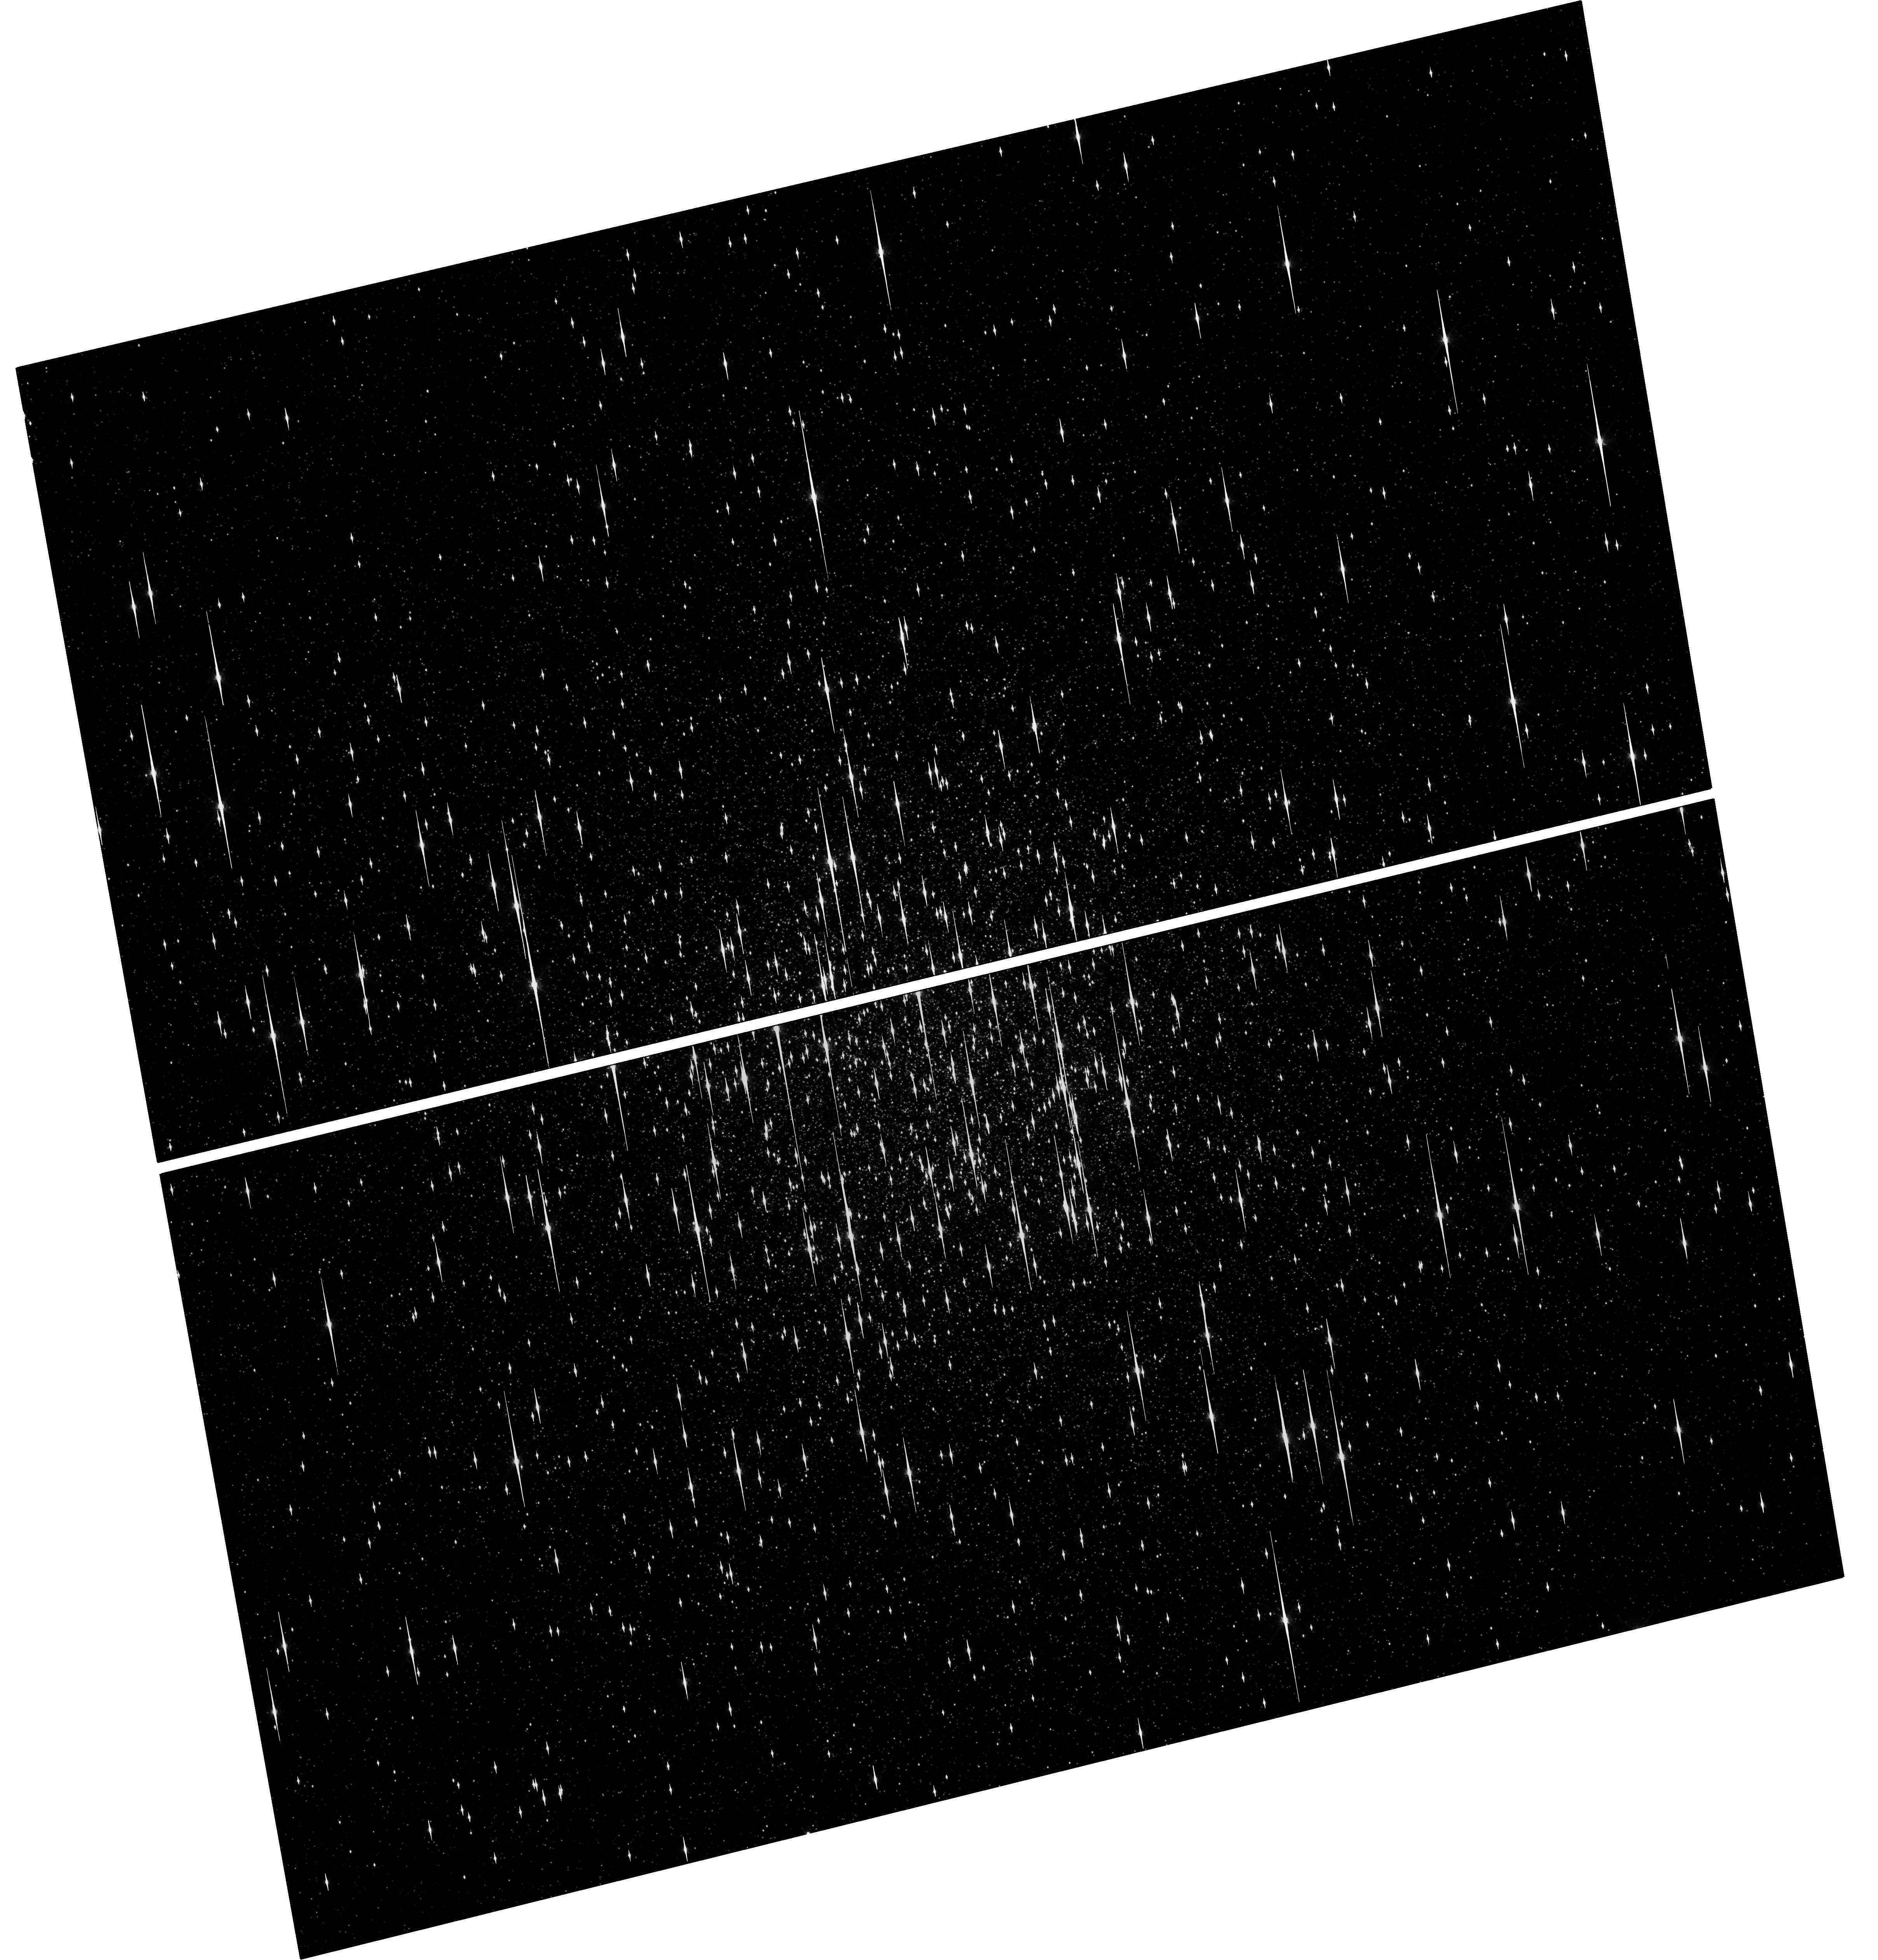
Target: NGC-104
Instrument: WFC3/UVIS
Filter: F680N
Exposure: 50 min
Observation ID: hst_14639_02_wfc3_uvis_f680n_id5v02

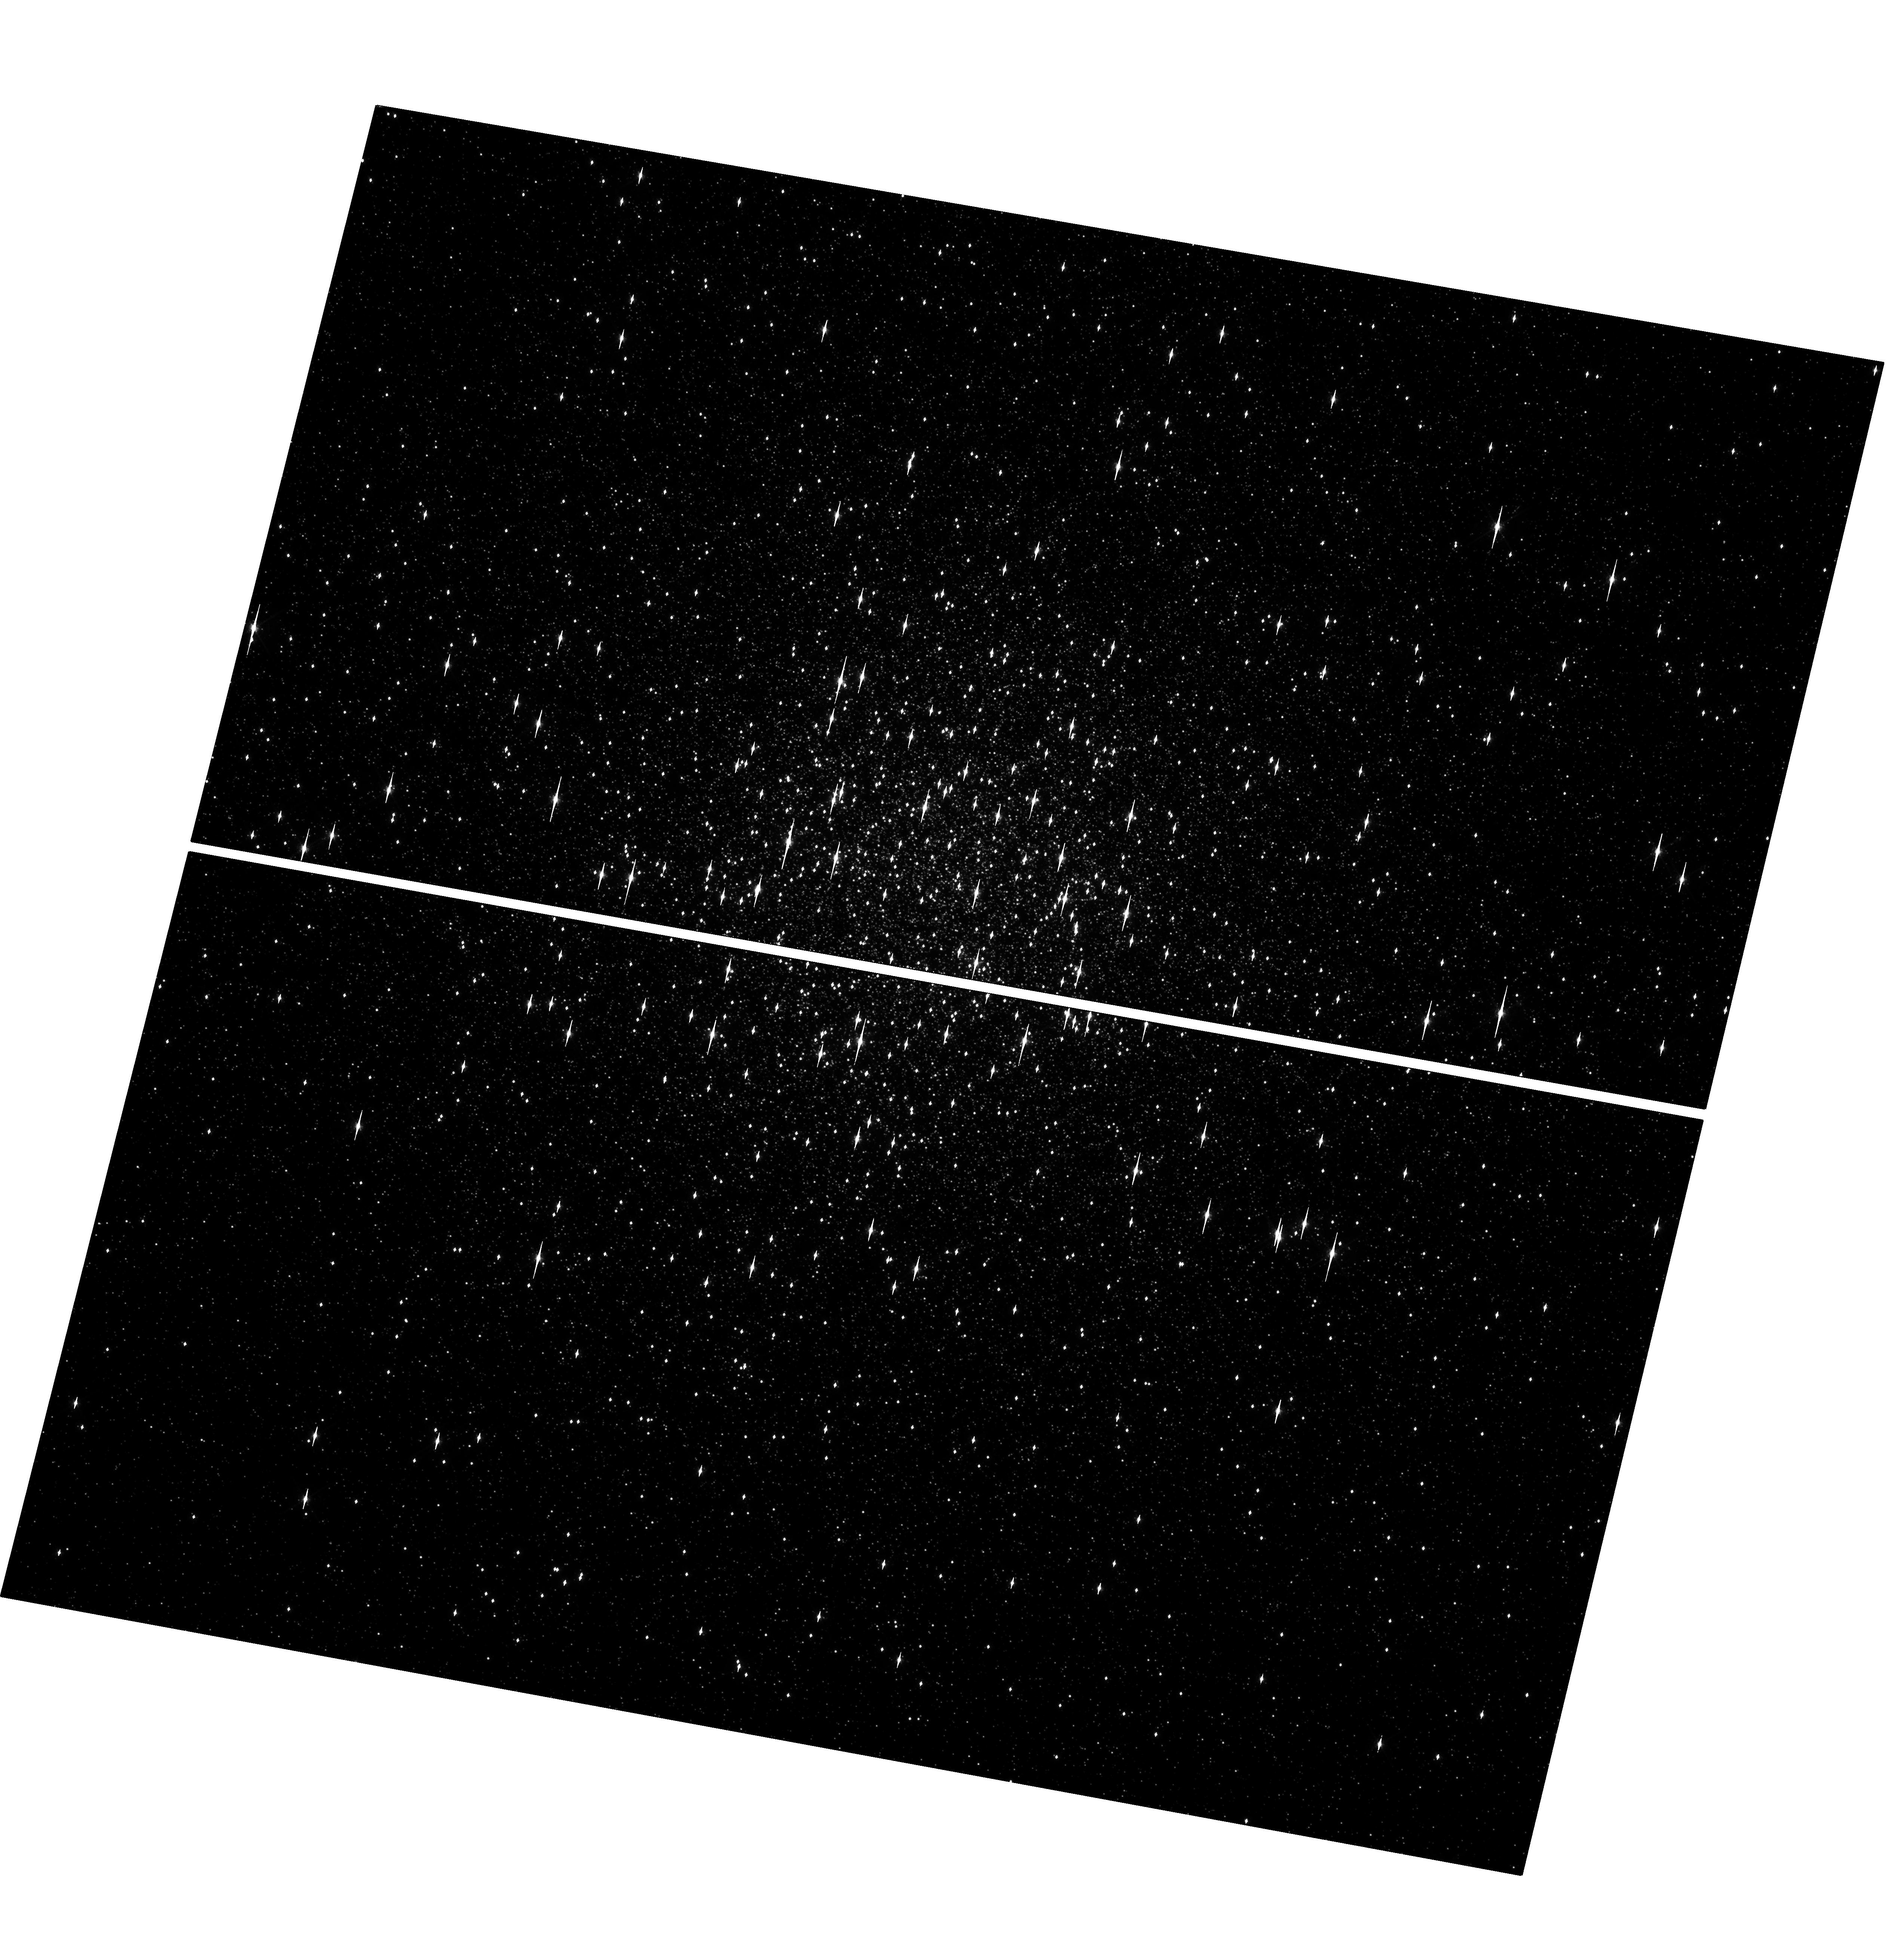
Target: NGC-104
Instrument: WFC3/UVIS
Filter: F665N
Exposure: 48 min
Observation ID: hst_14639_04_wfc3_uvis_f665n_id5v04

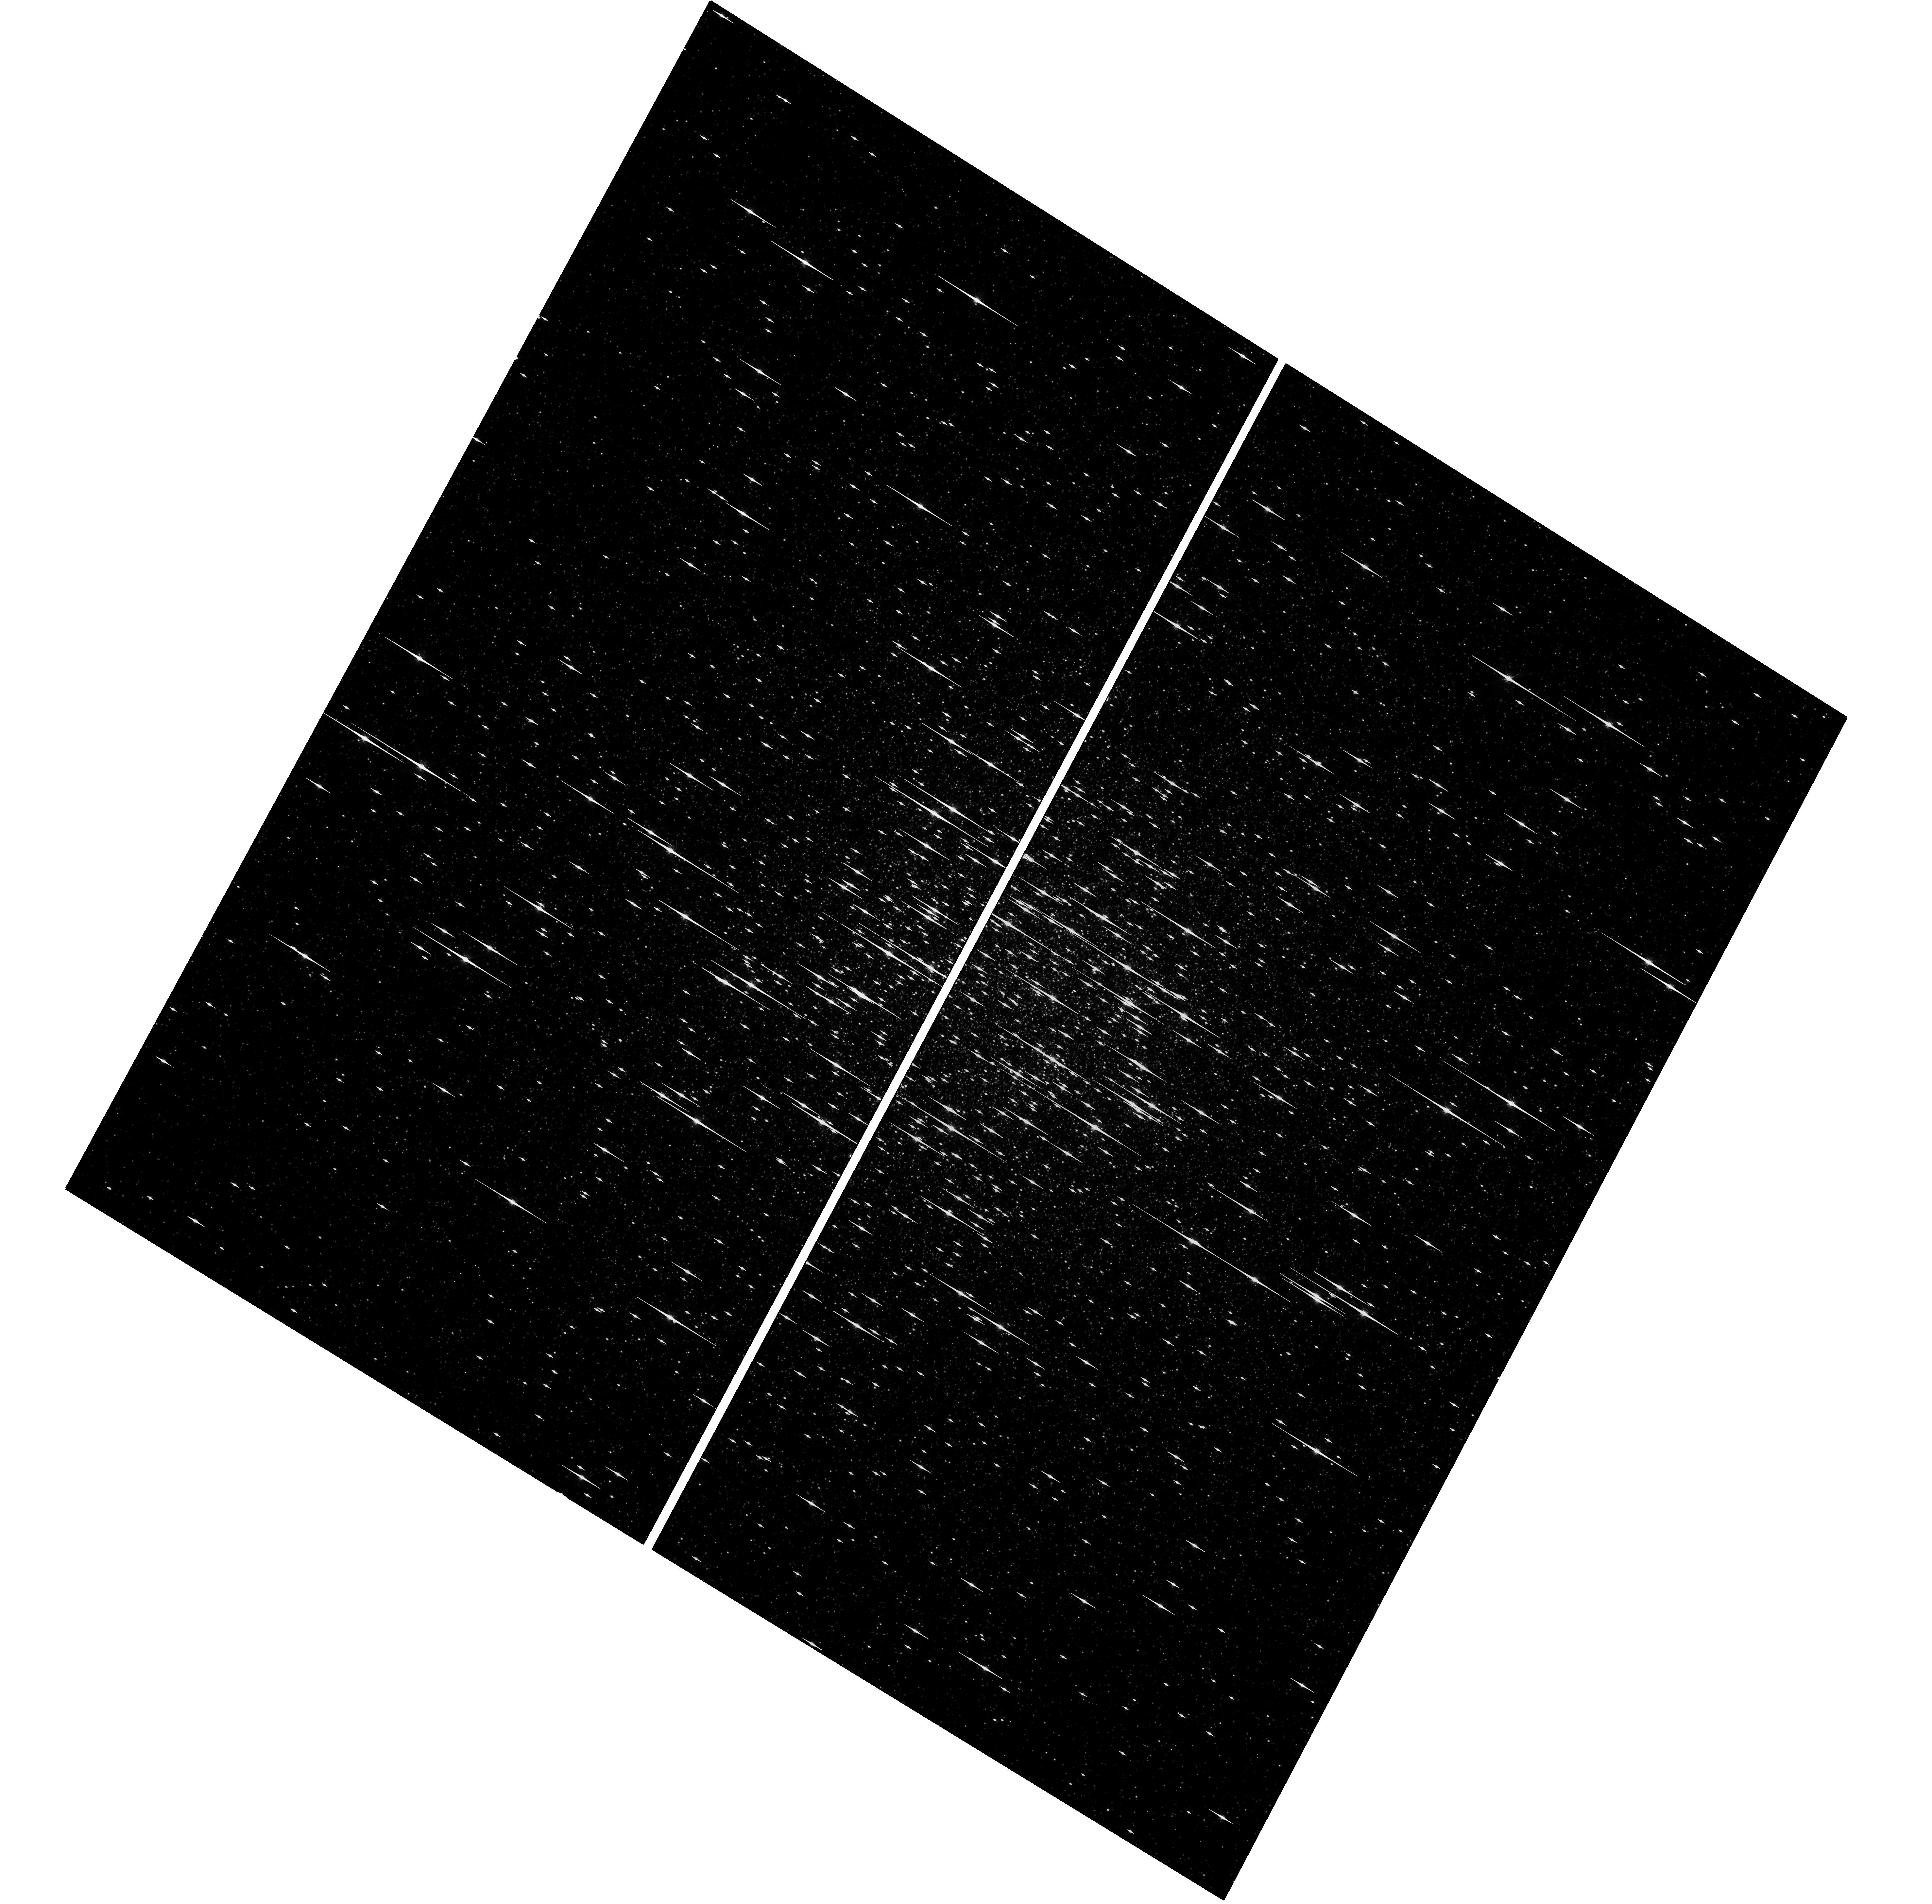
Target: NGC-104
Instrument: WFC3/UVIS
Filter: F680N
Exposure: 50 min
Observation ID: hst_14639_01_wfc3_uvis_f680n_id5v01

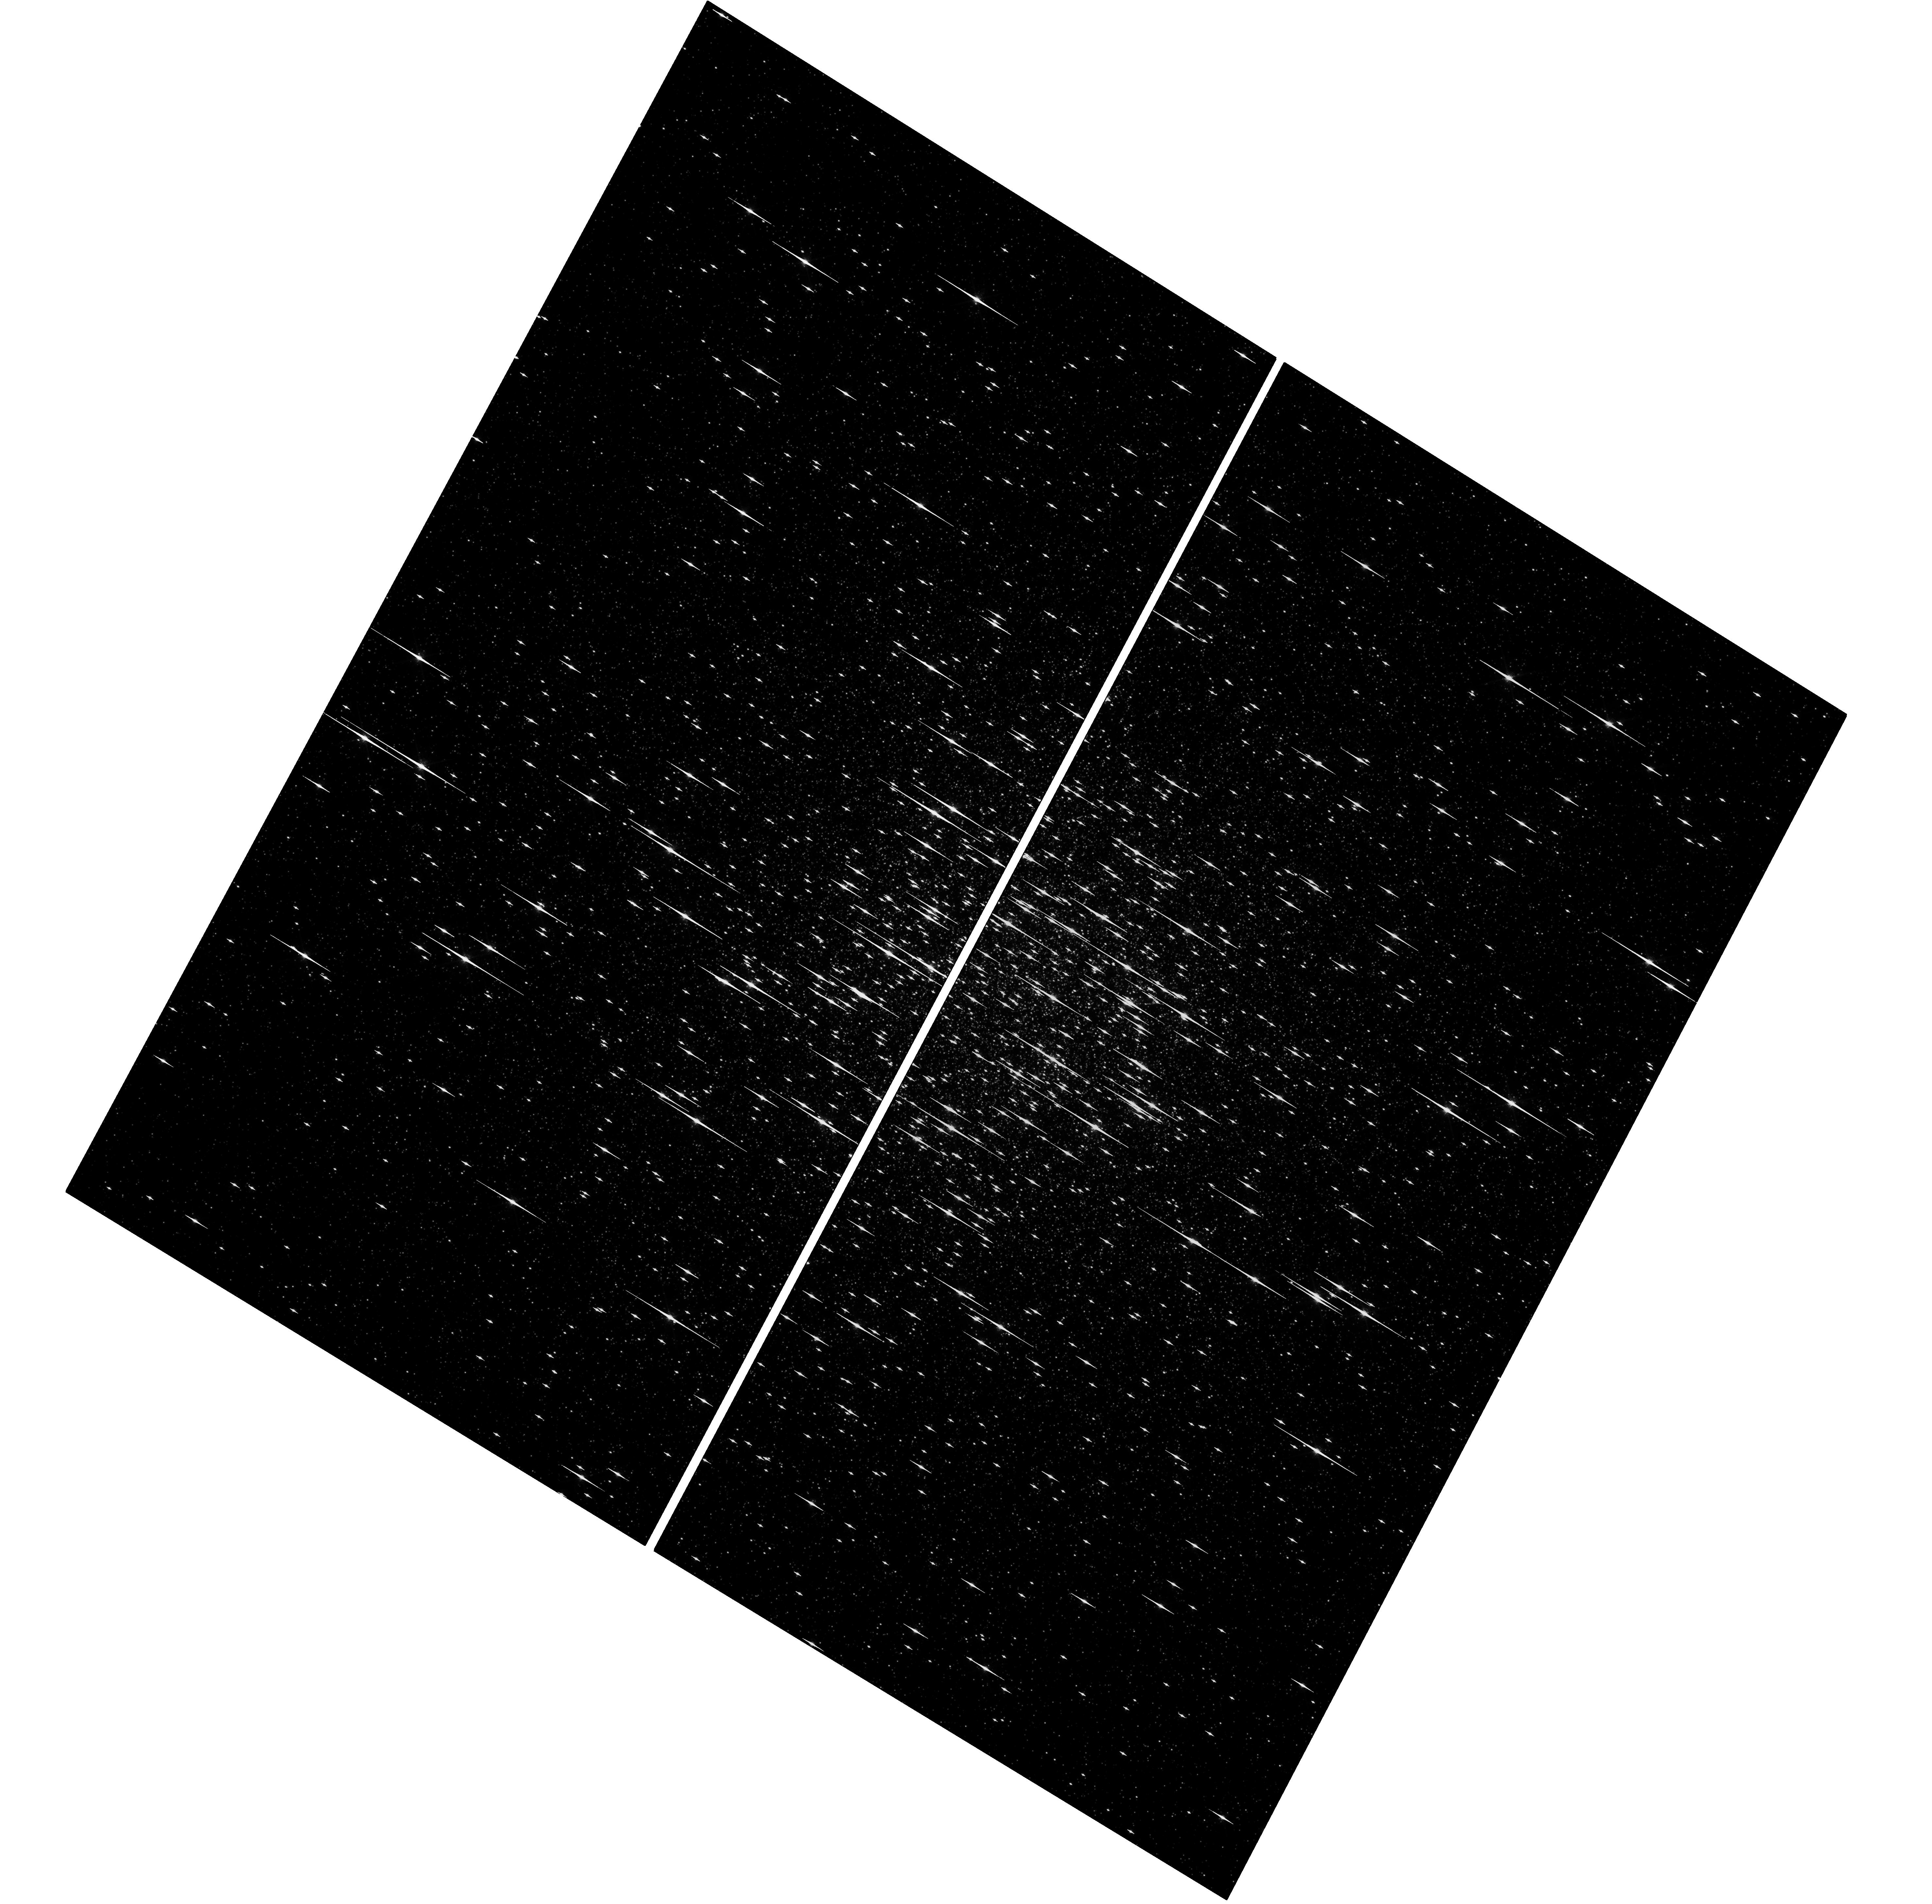
Target: NGC-104
Instrument: WFC3/UVIS
Filter: F680N
Exposure: 50 min
Observation ID: hst_14639_03_wfc3_uvis_f680n_id5v03

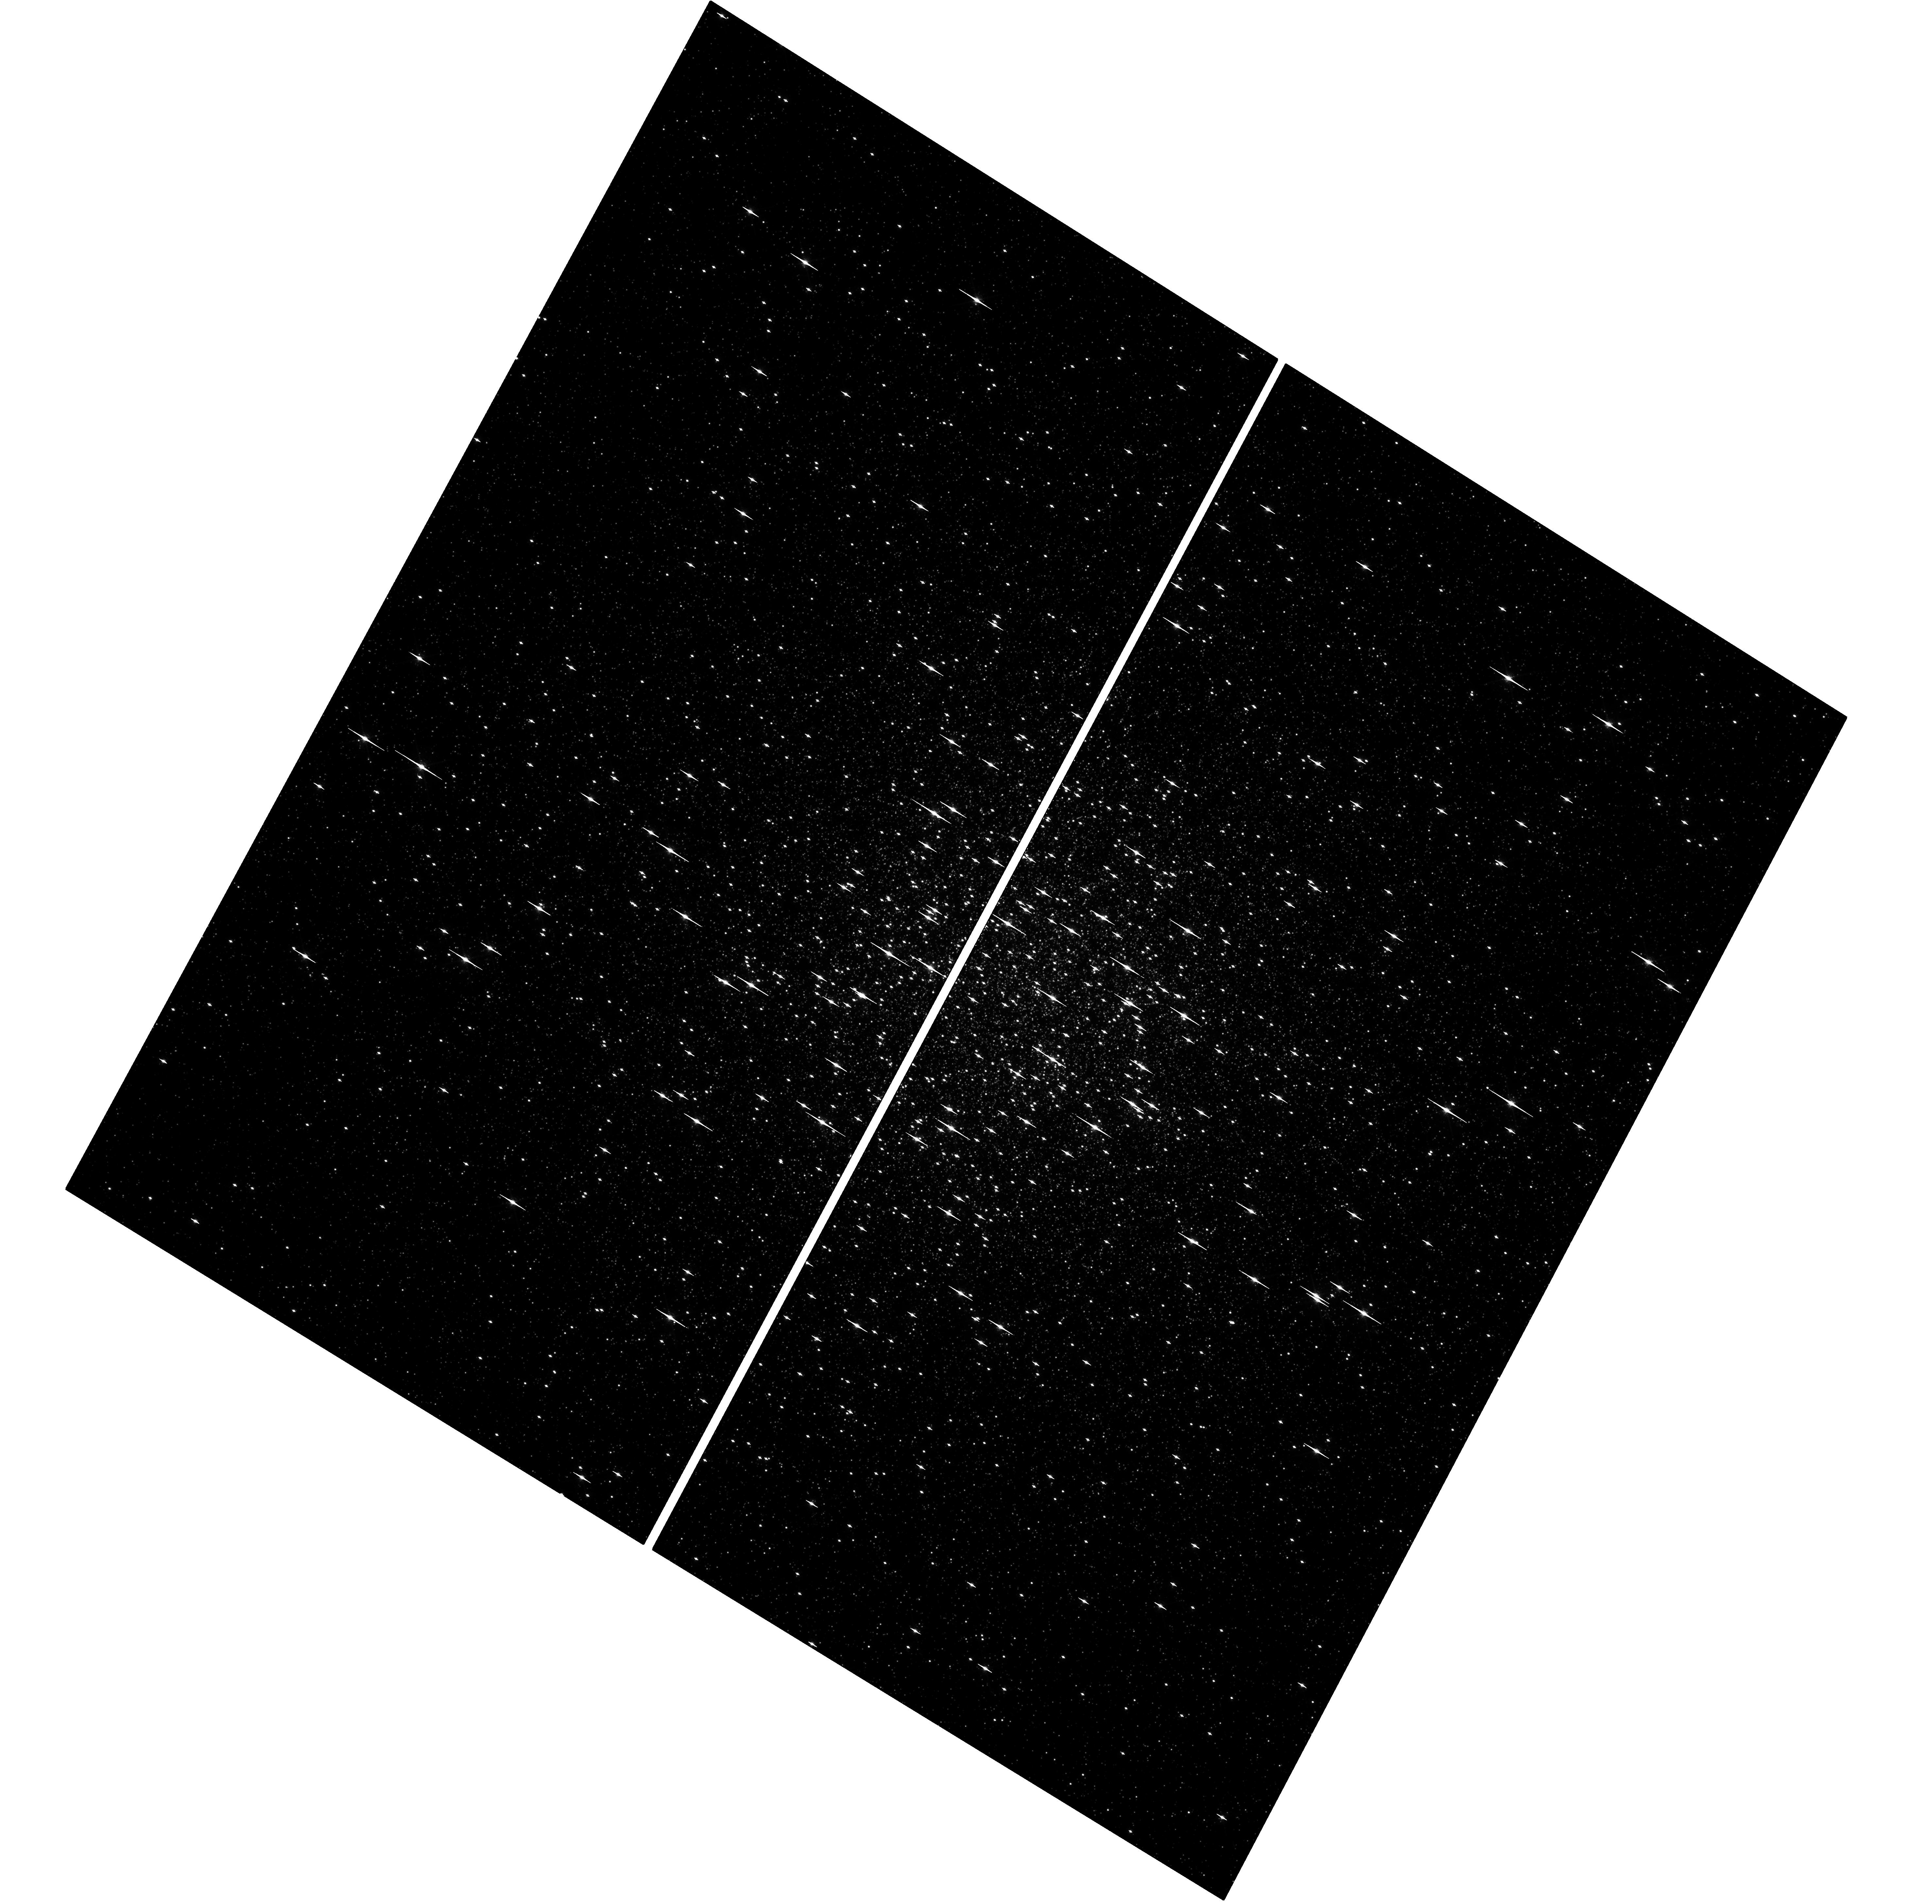
Target: NGC-104
Instrument: WFC3/UVIS
Filter: F665N
Exposure: 1.6 h
Observation ID: hst_14639_01_wfc3_uvis_f665n_id5v01

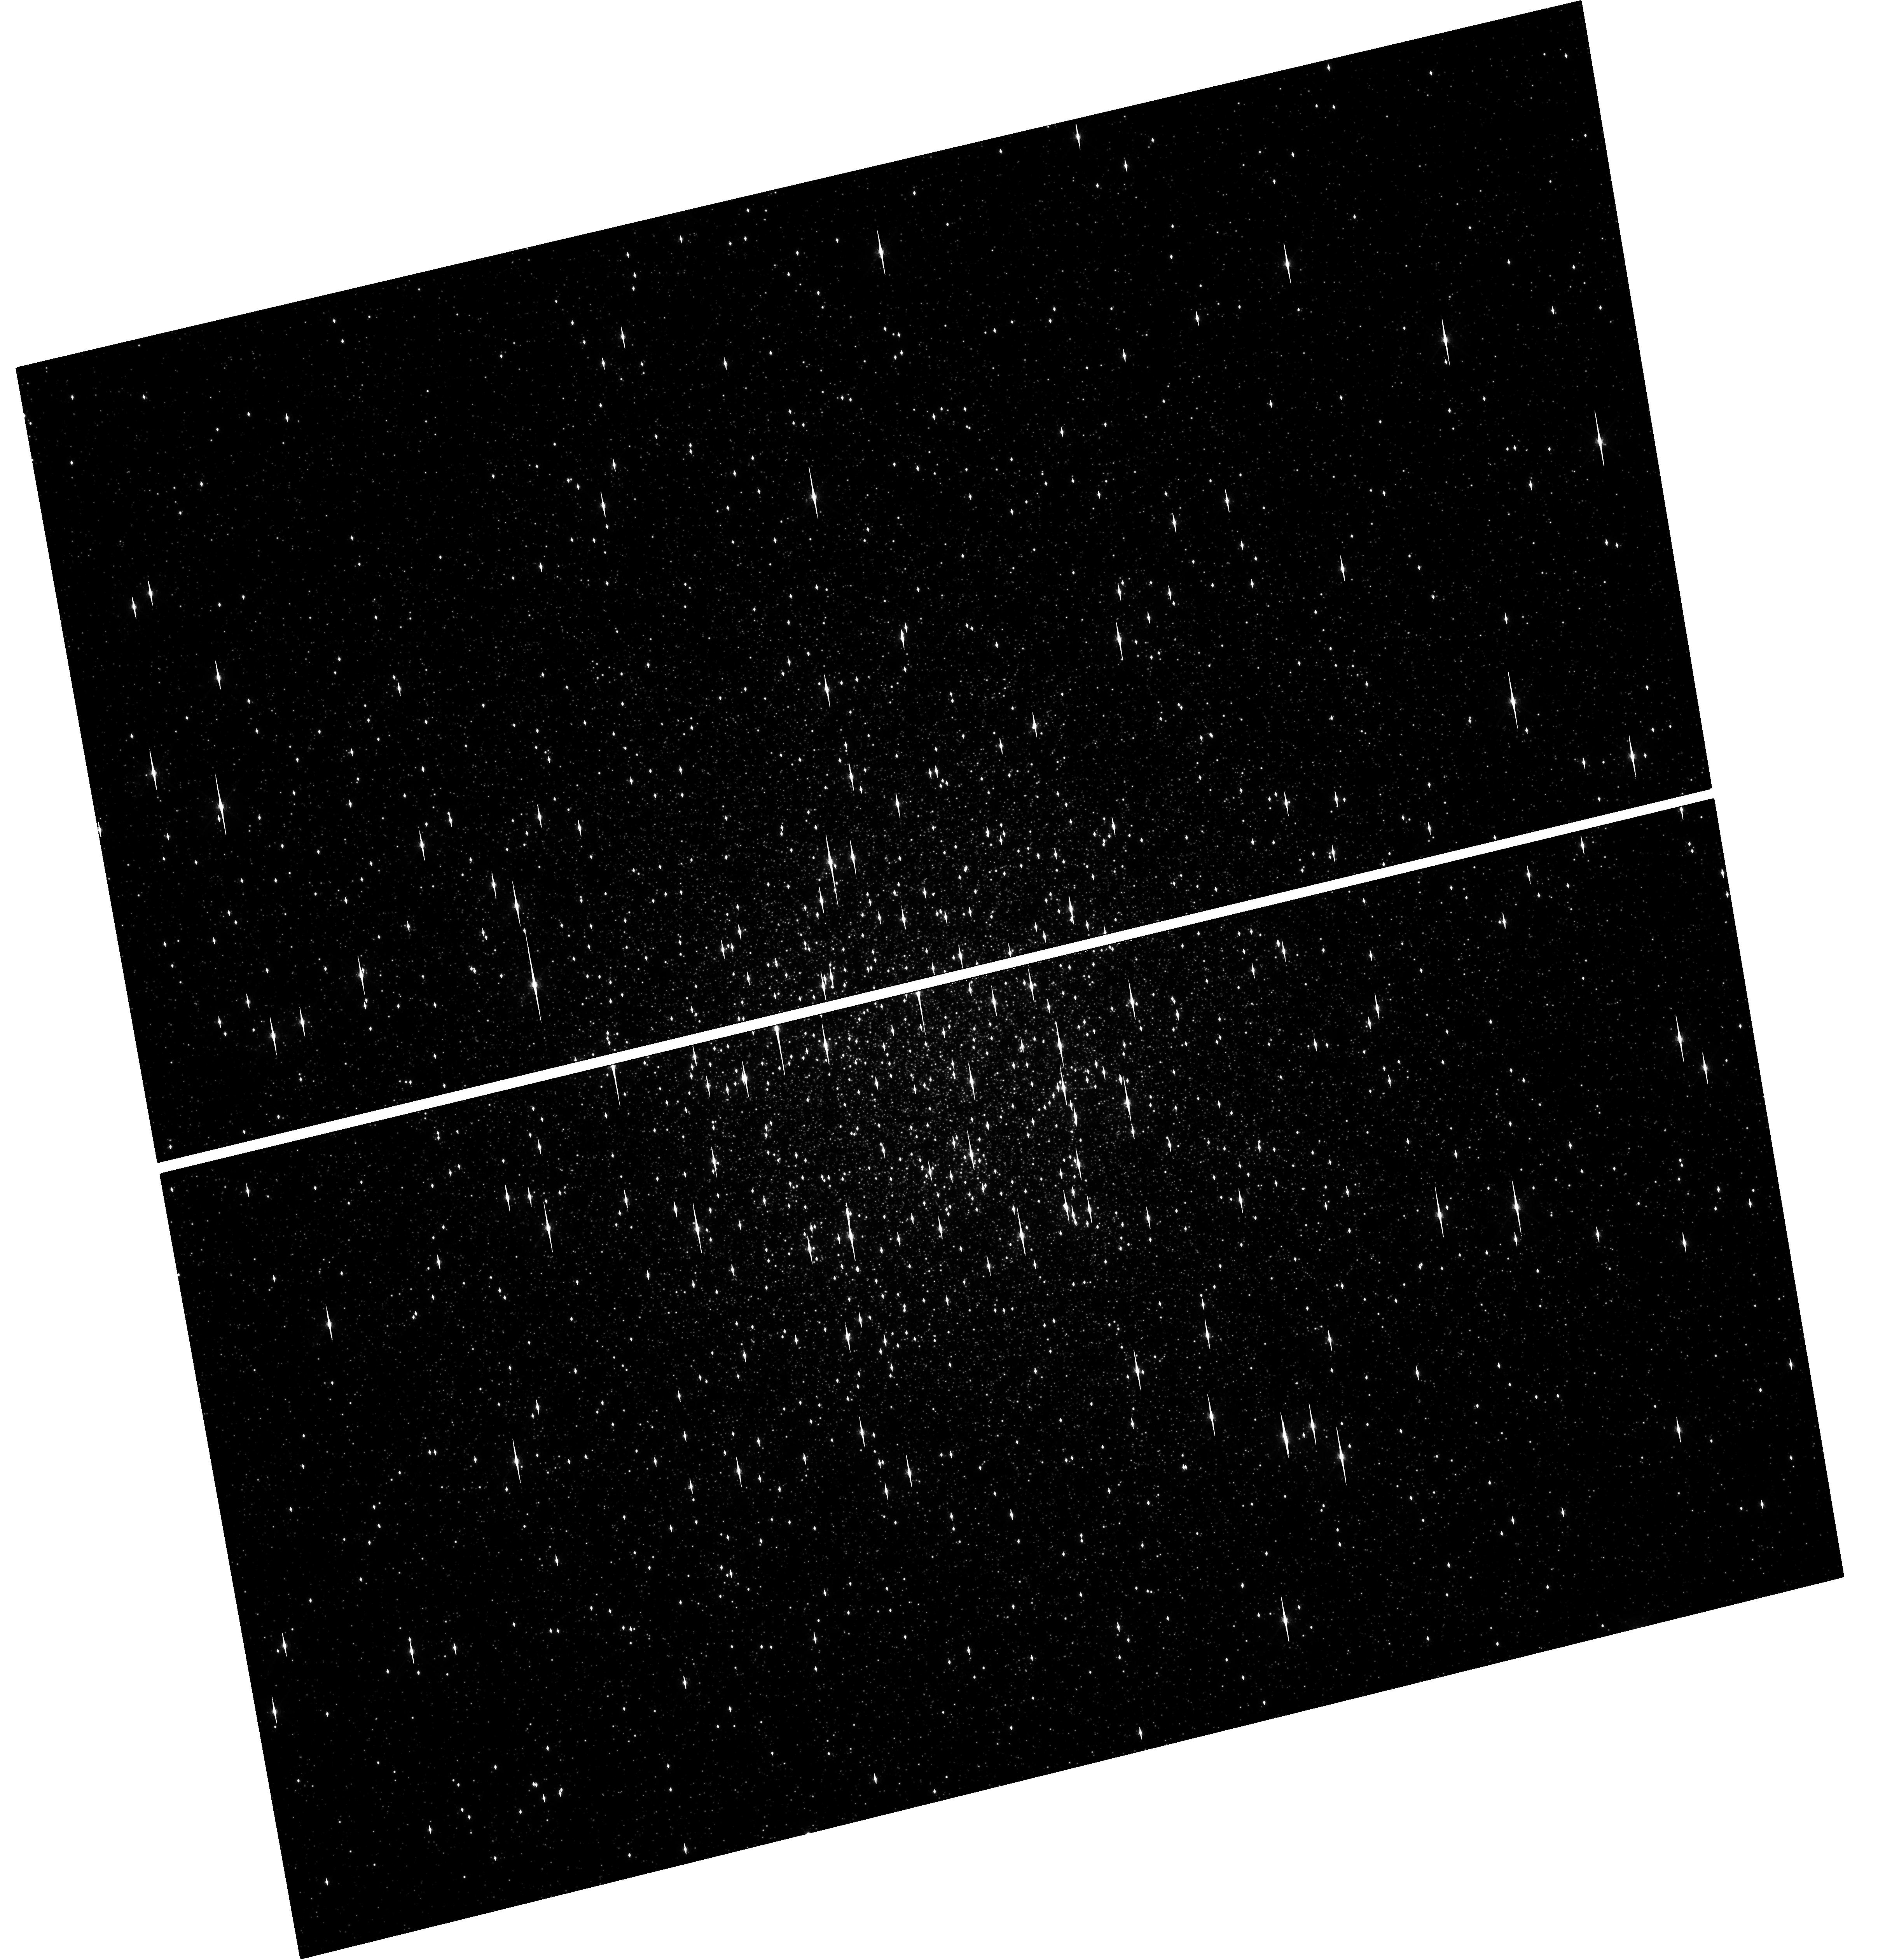
Target: NGC-104
Instrument: WFC3/UVIS
Filter: F665N
Exposure: 1.6 h
Observation ID: hst_14639_02_wfc3_uvis_f665n_id5v02

Finding AM CVn stars in 47 Tuc (PI: Maccarone, Thomas J.)

We propose to observe 47 Tuc in He I (using the redshifted H-alpha filter centered on 665 nm) and a relatively broad emission line filter for slightly higher redshift H-alpha at 680 nm to get a clean continuum measurement. These narrow band images will reveal sources in the cluster which are strong in one of the two filters, but not in the other. The objects strong in only H-alpha will be strong candidates for being cataclysmic variables, while the objects strong in only He I will be strong candidates to be ultracompact binaries -- accreting compact objects in which the donor star is a white dwarf. These objects are key tracers of whether globular clusters are important factories for making gravitational wave sources, and Type Ia supernovae. Furthermre, because AM CVn stars are the only class of objects which has a characteristic lifetime shorter than the dynamical evolution timescale of the cluster while also being likely to be numerous, developoing an approach for finding them also opens up the possibility of examining the historical evolution of the cores of globular clusters.